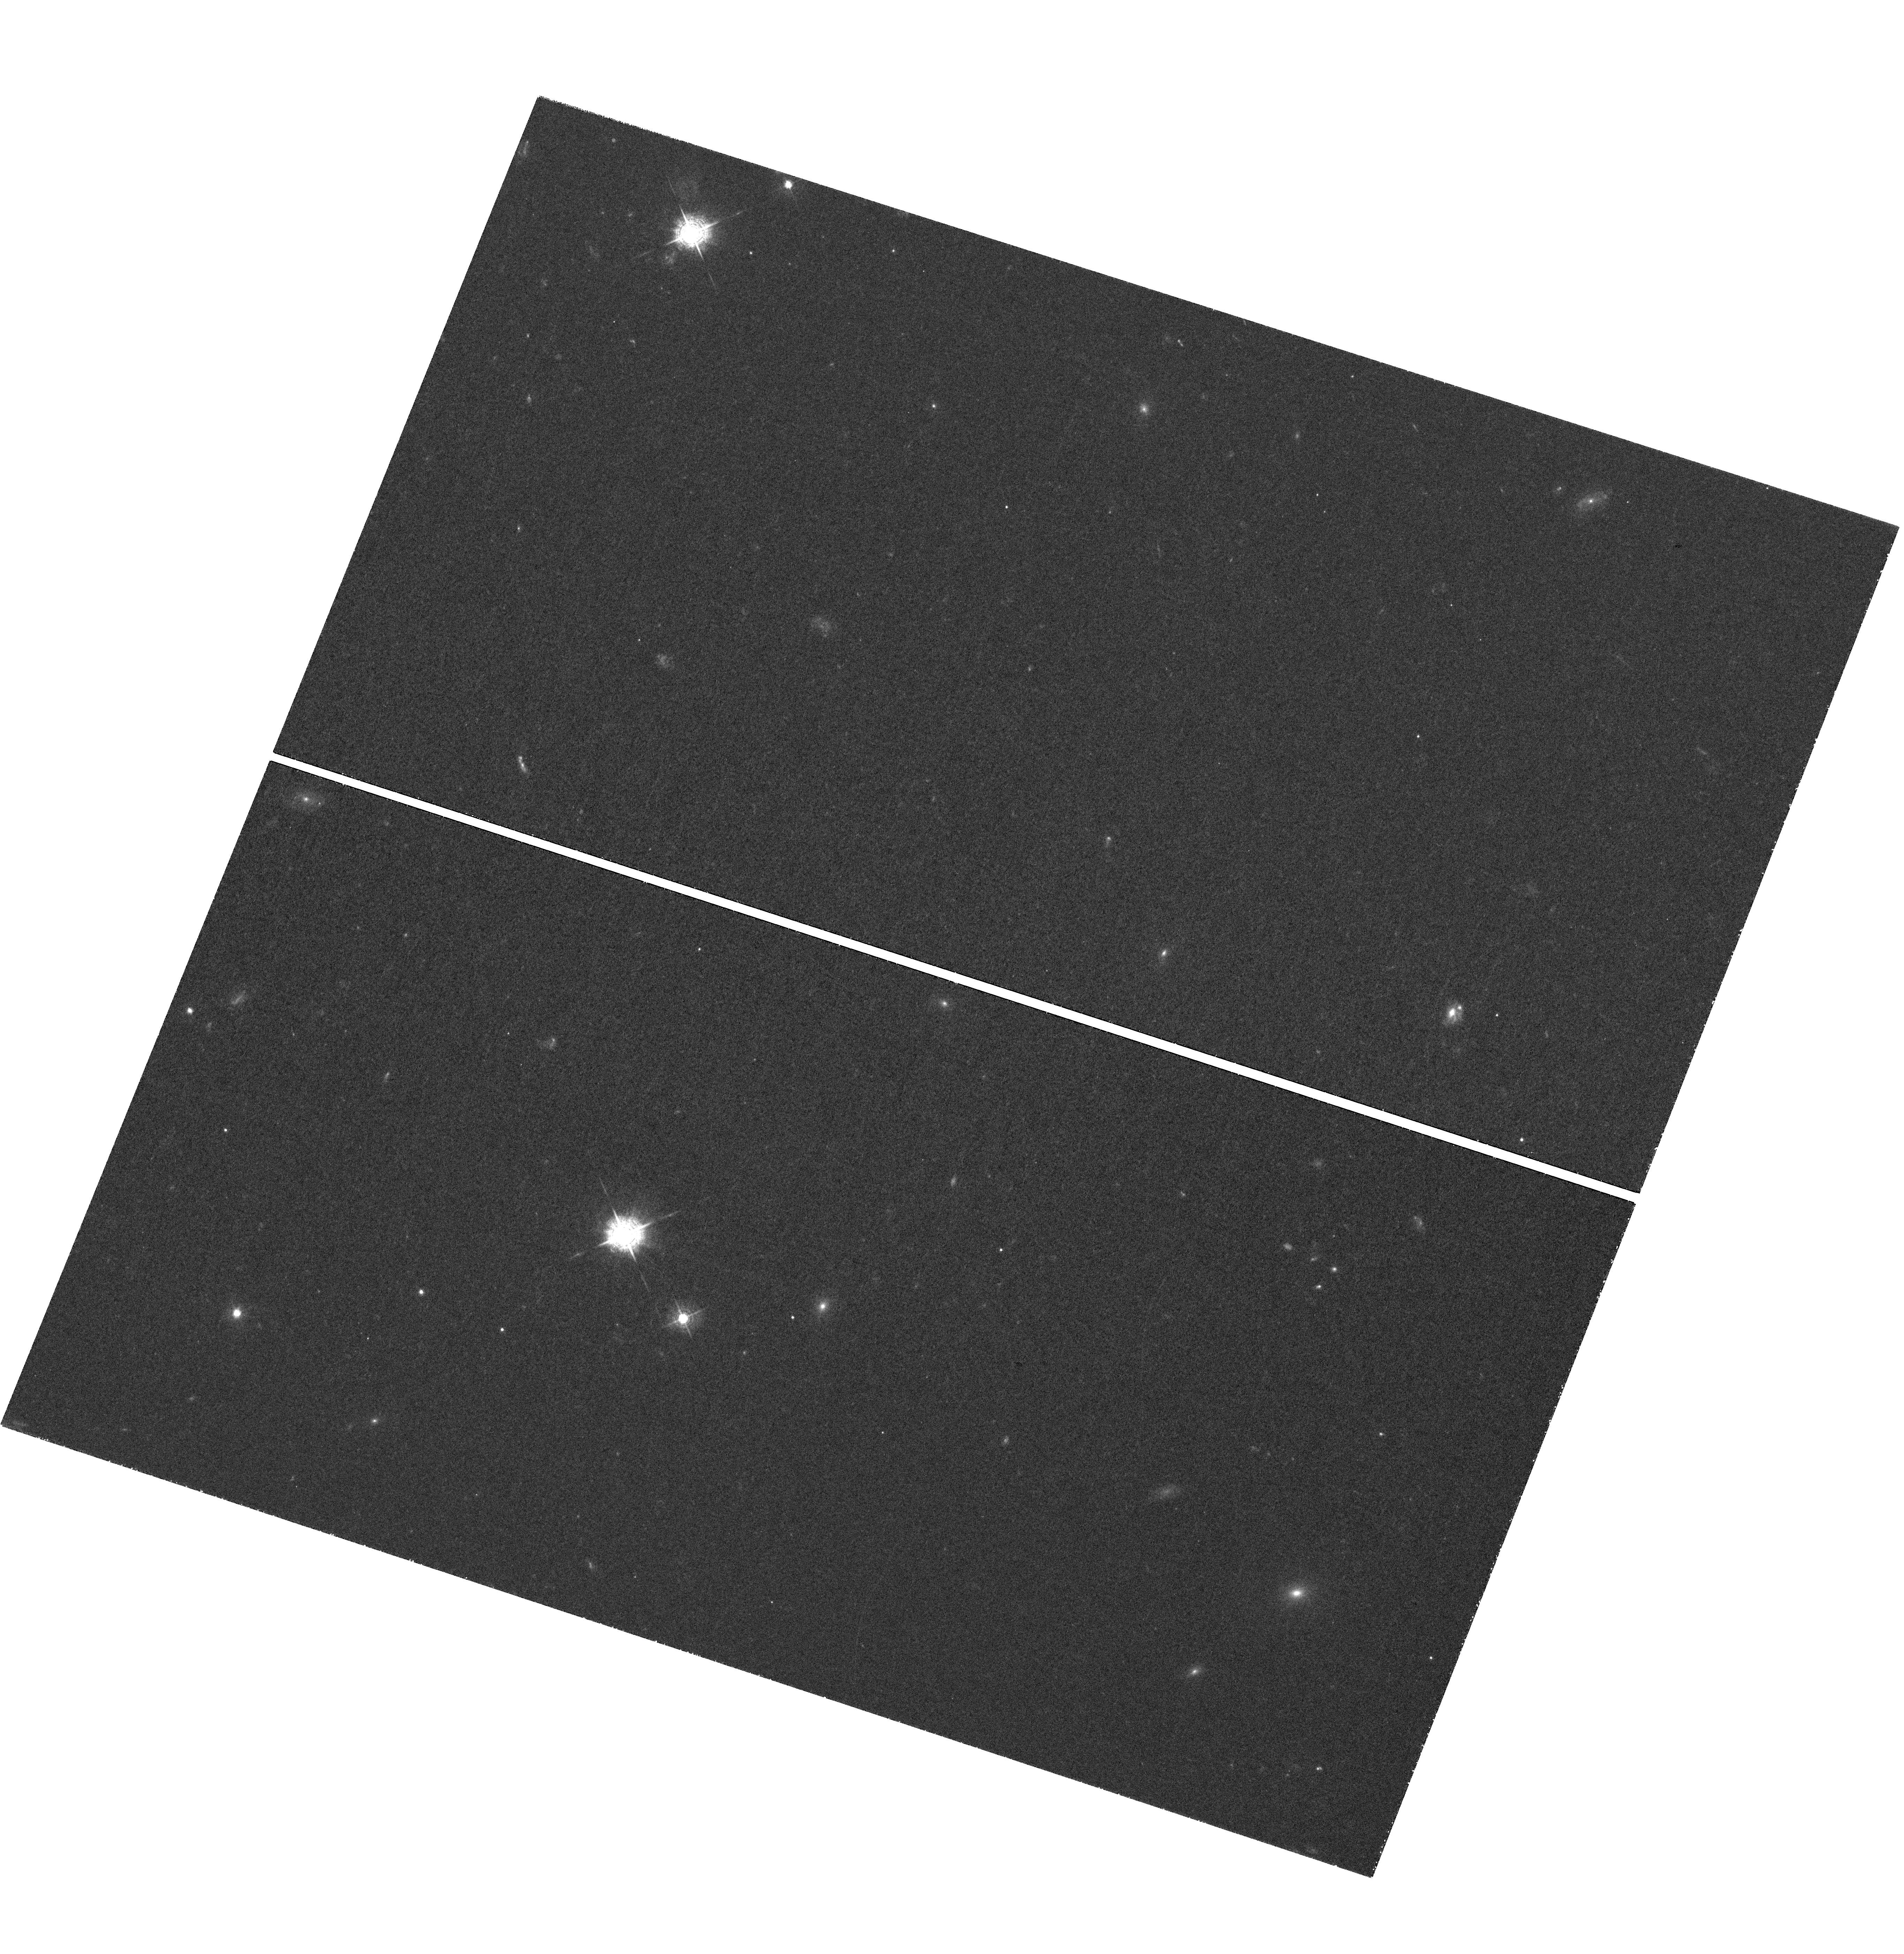
Target: SDSSJ1341-0321
Instrument: WFC3/UVIS
Filter: F467M
Exposure: 3.2 h
Observation ID: hst_14239_02_wfc3_uvis_f467m_icxm02

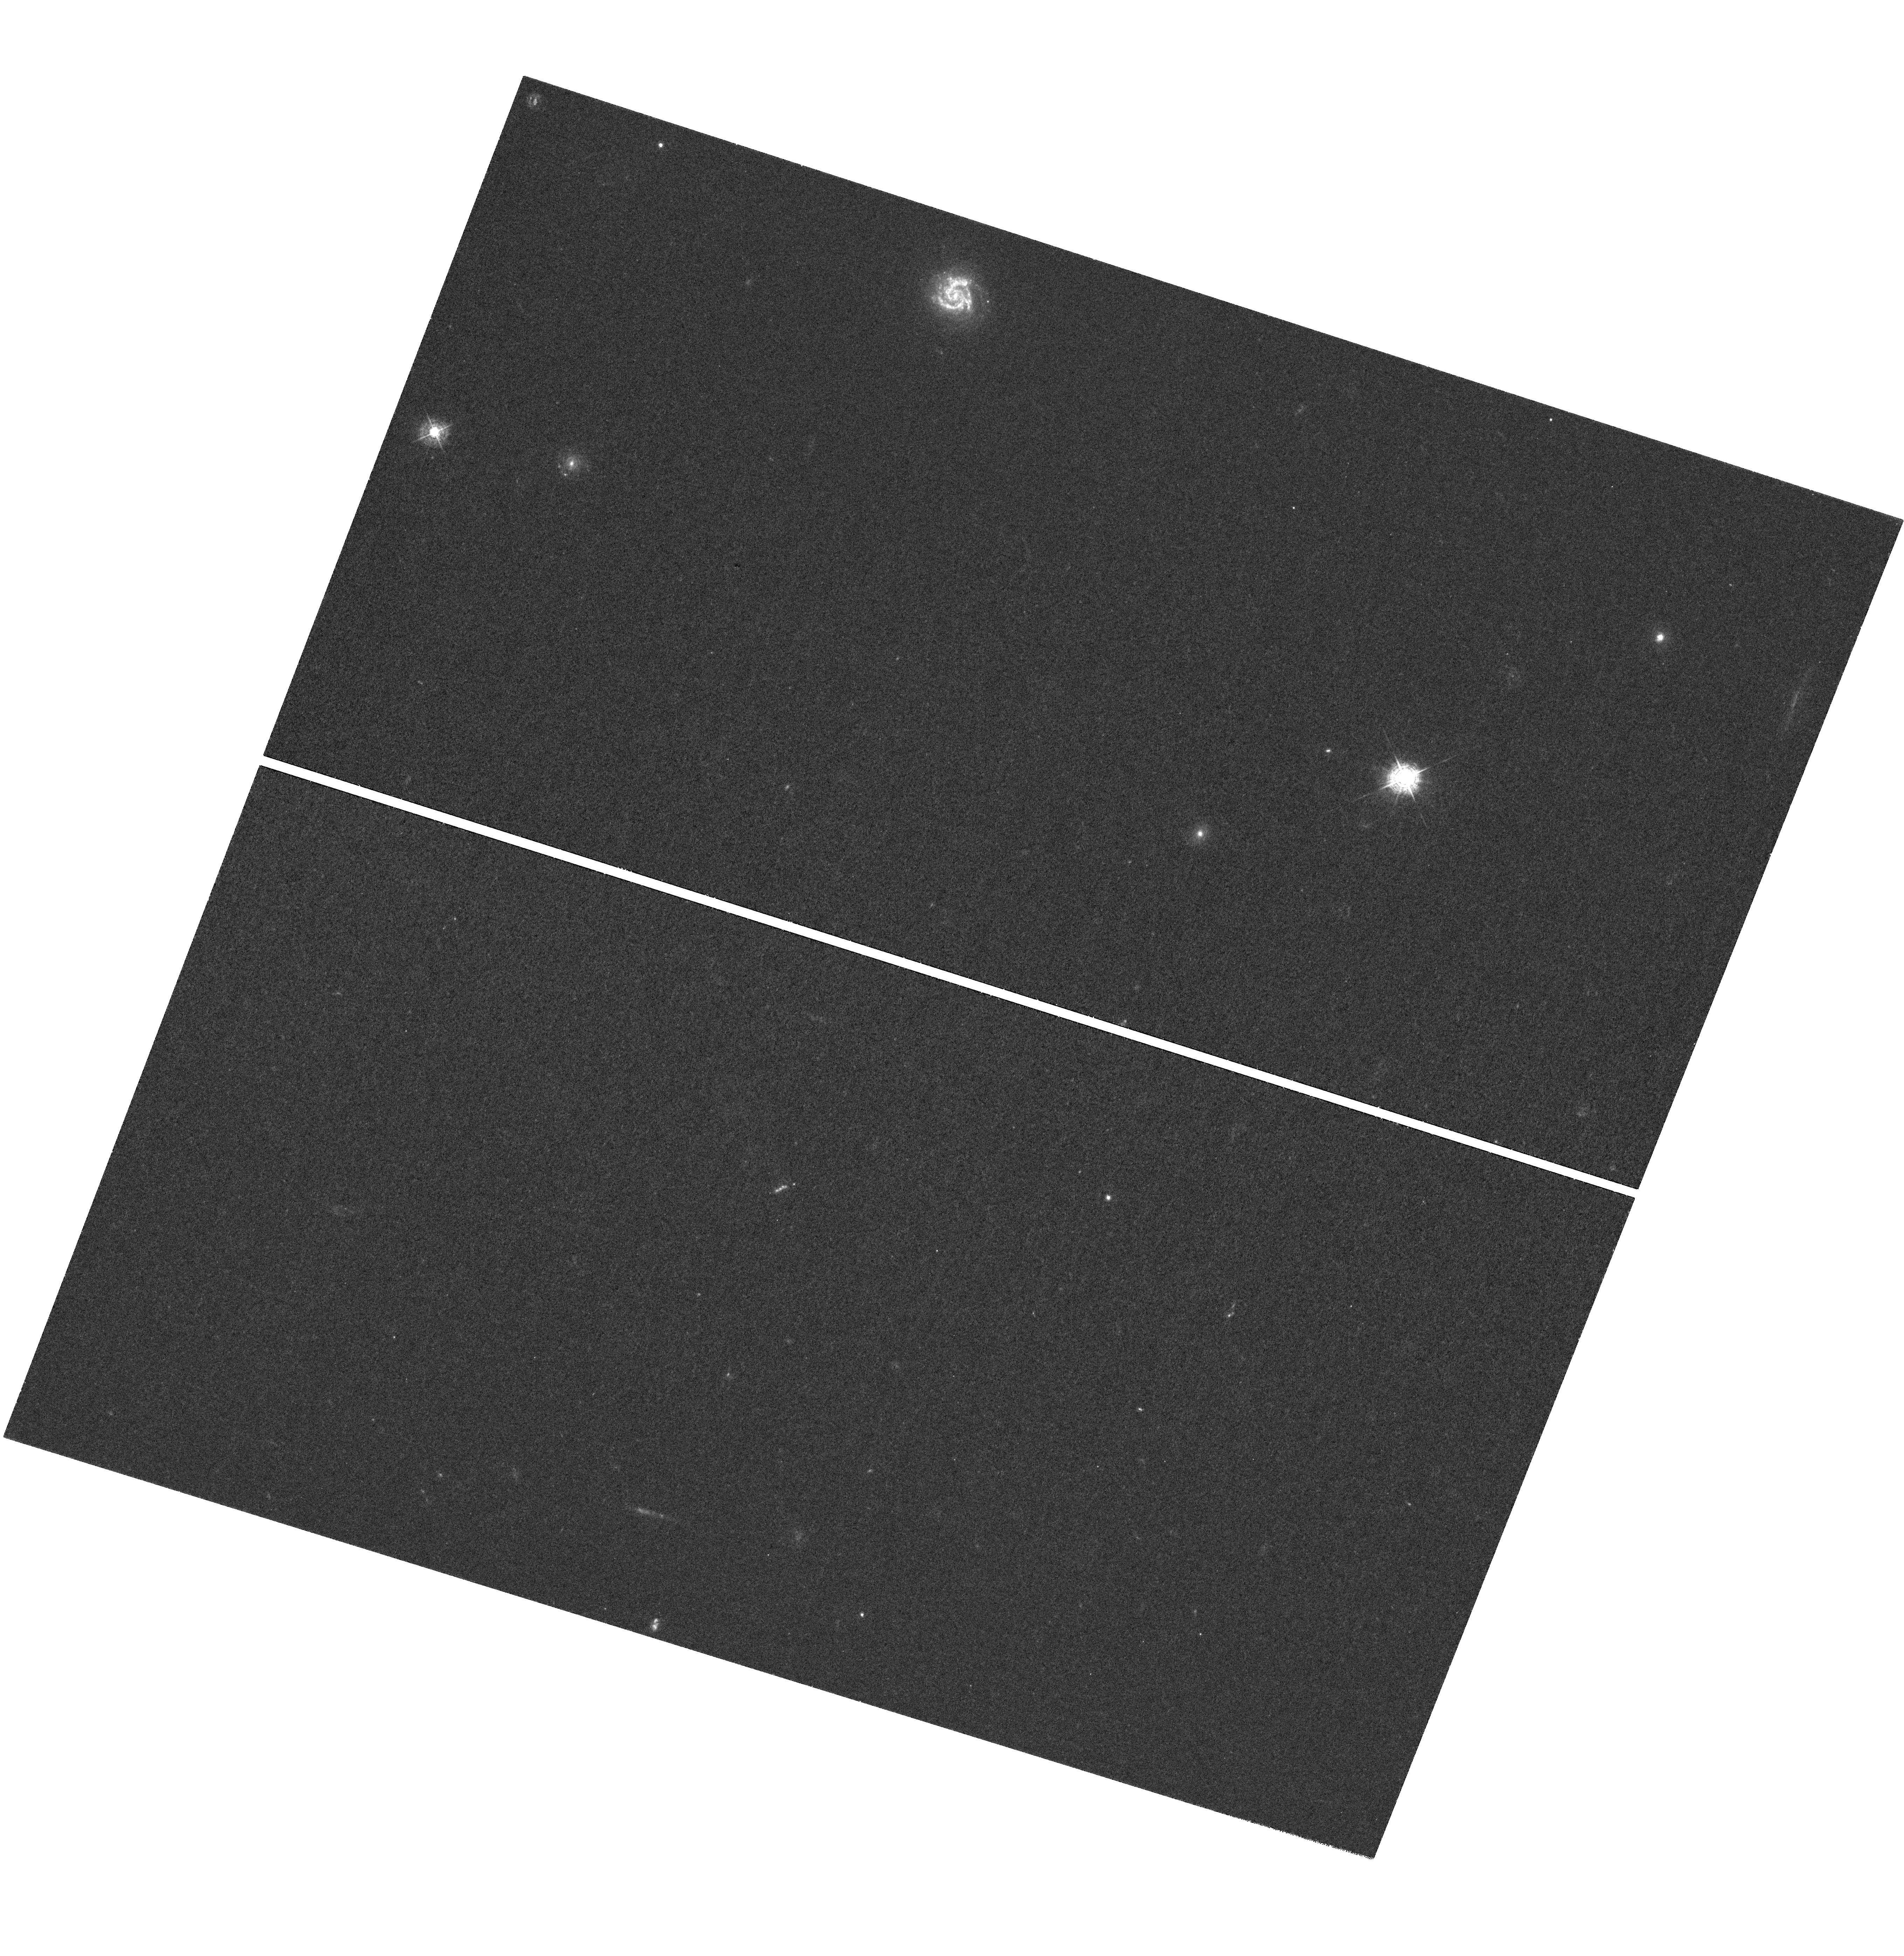
Target: SDSSJ1107+0417
Instrument: WFC3/UVIS
Filter: F410M
Exposure: 3.2 h
Observation ID: hst_14239_01_wfc3_uvis_f410m_icxm01

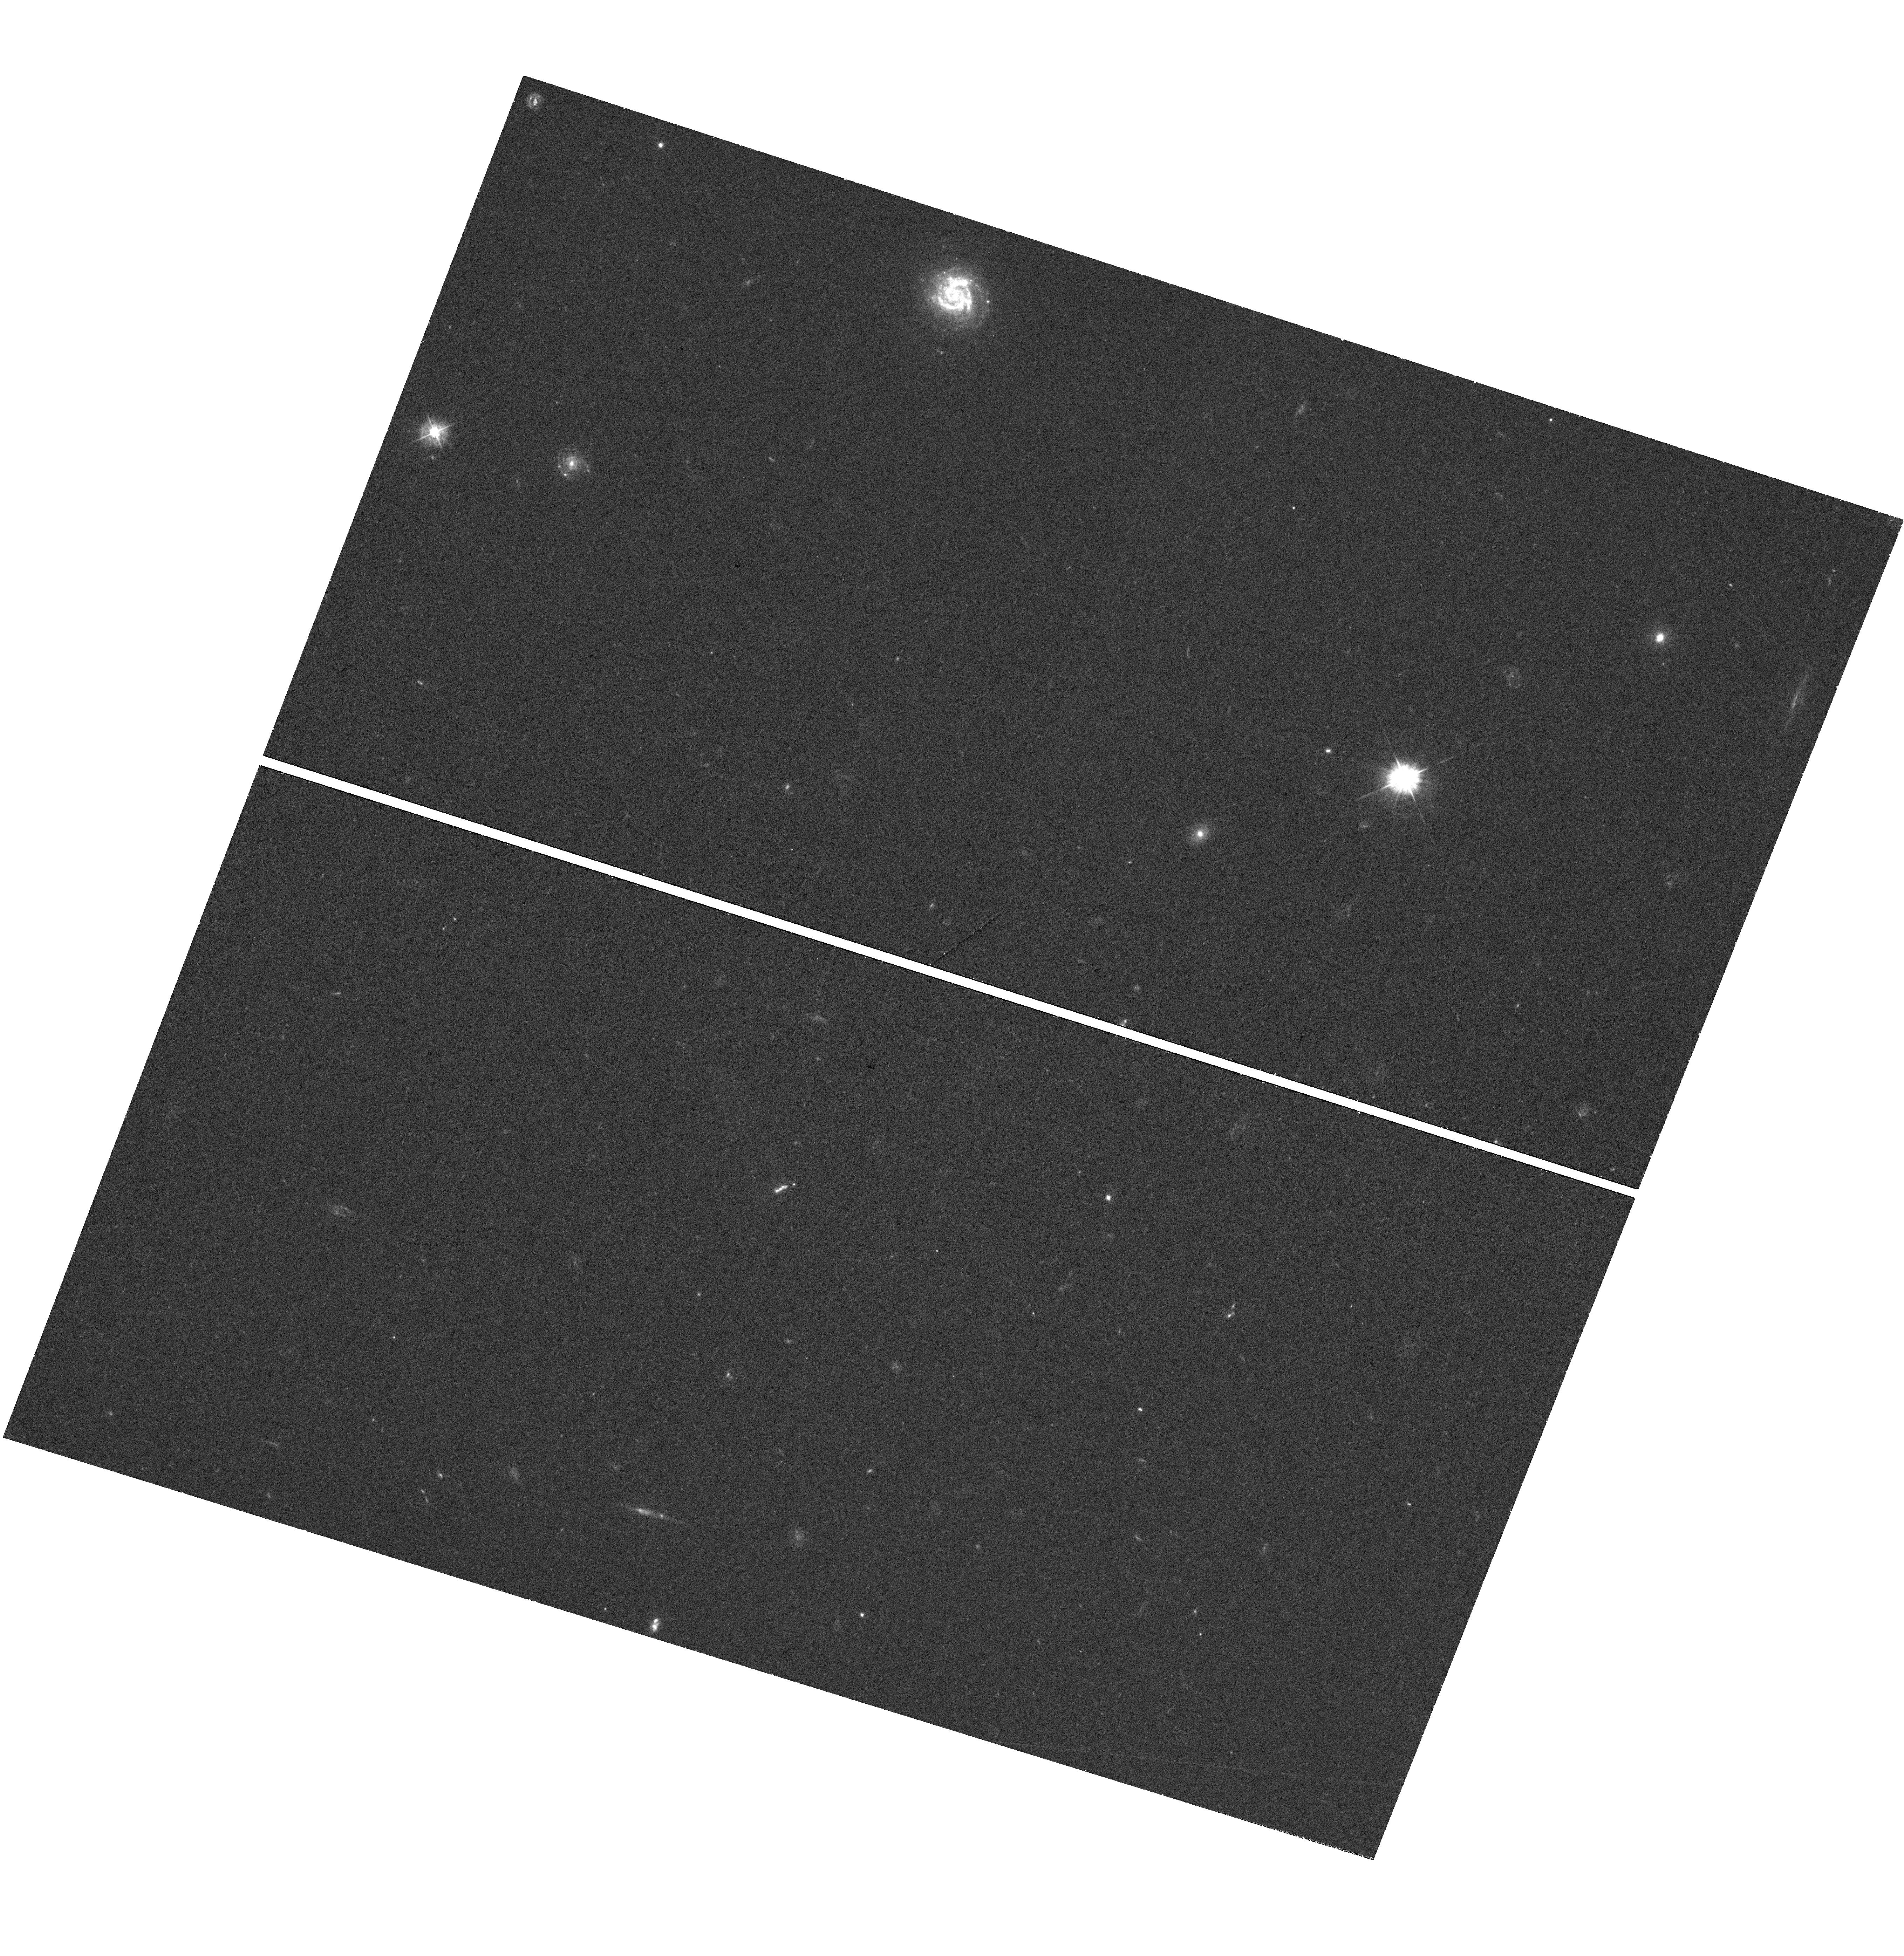
Target: SDSSJ1107+0417
Instrument: WFC3/UVIS
Filter: F390W
Exposure: 41 min
Observation ID: hst_14239_01_wfc3_uvis_f390w_icxm01

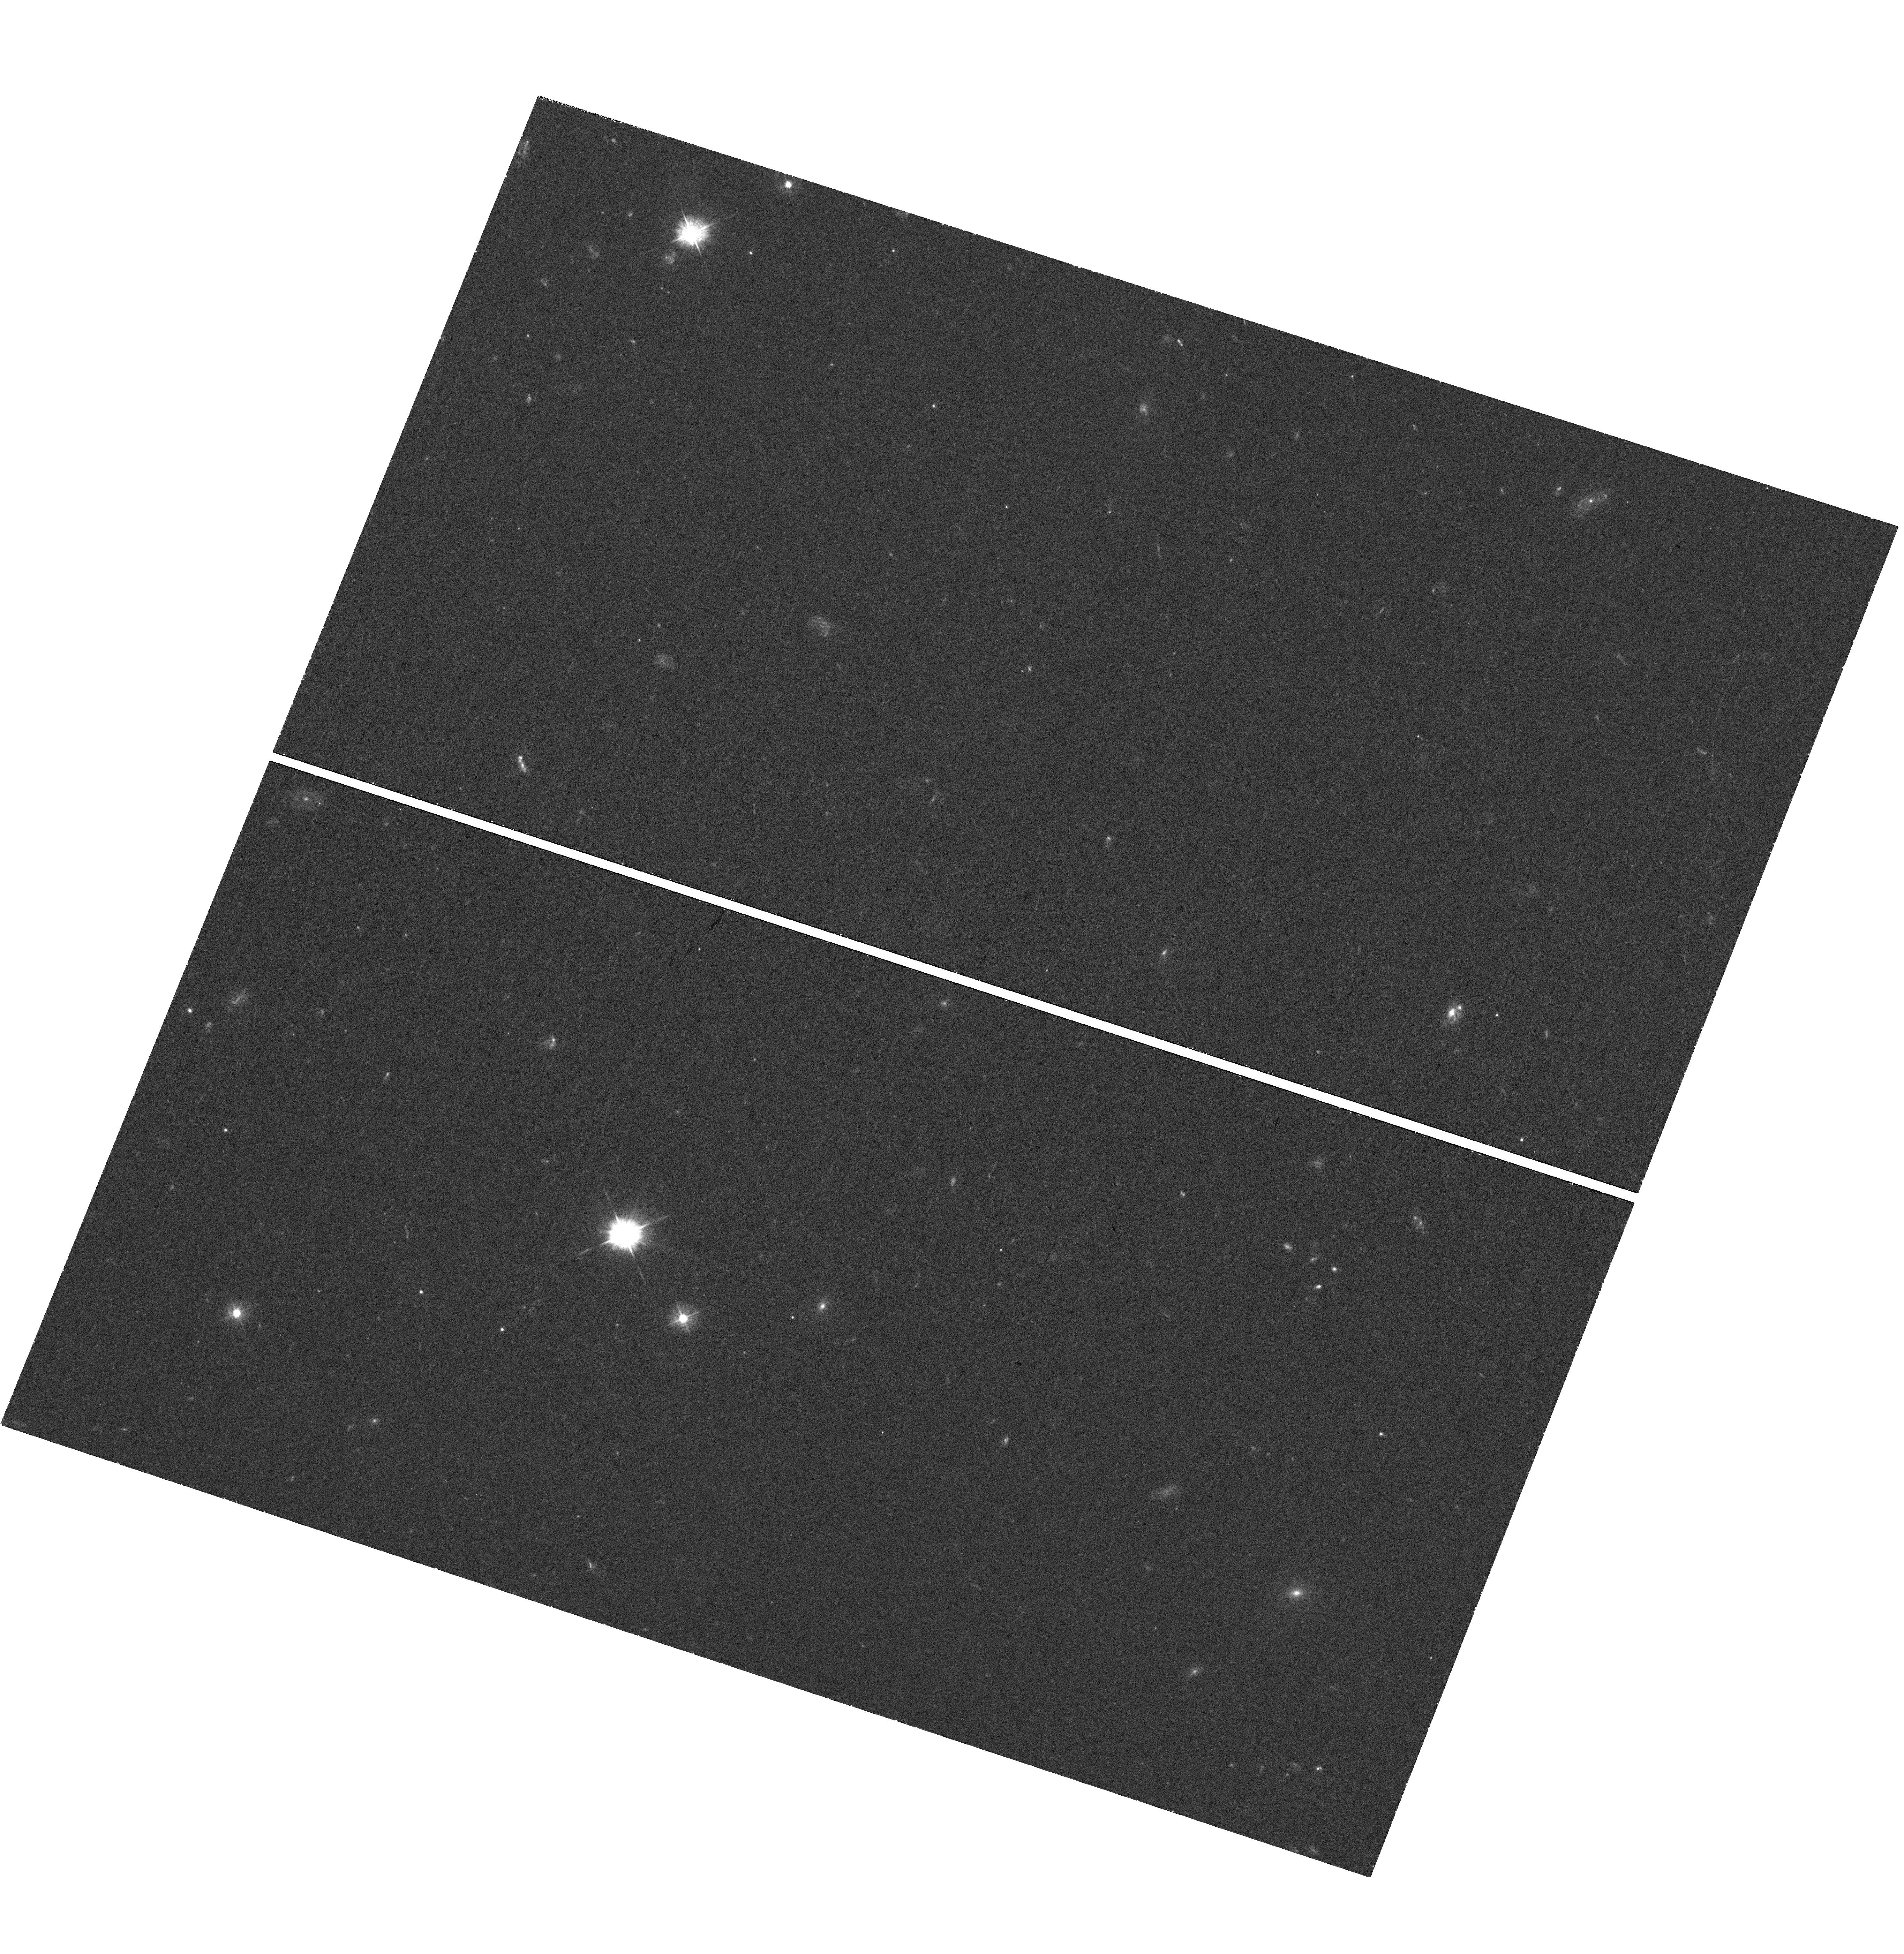
Target: SDSSJ1341-0321
Instrument: WFC3/UVIS
Filter: F390W
Exposure: 41 min
Observation ID: hst_14239_02_wfc3_uvis_f390w_icxm02

Direct Imaging of Galactic Winds in Extreme Starburst Galaxies (PI: Tremonti, Christy A.)

Without strong feedback and efficient quenching of star formation, it is impossible for numerical simulations to reproduce a realistic galaxy population. To understand how this feedback process works, a crucial parameter that observations can constrain is the mass ejected in galactic winds. Unfortunately, there are order-of-magnitude uncertainties associated with estimates of mass outflow rates, particularly for winds that are detected via blueshifted absorption lines towards distant star-forming galaxies. This is primarily because the geometry and spatial extent of the wind cannot be measured directly and the inferred mass outflow rate scales as r_wind^2. One promising technique is to search for extended emission associated with resonantly scattered line photons from the wind. In practice, this is quite difficult to do with ground-based observations, which lack the required sensitivity and spatial resolution. Here we propose to use the unique medium-band imaging capabilities of HST to directly image the winds associated with two massive galaxies at z=0.6 that have recently experienced a feedback-limited starburst and are known to exhibit high-velocity, galactic scale outflows. We will measure (or place robust limits on) the geometry and spatial extent of these galactic winds as traced by resonantly scattered Mg II photons. This provides a unique opportunity to measure the mass outflow rate and energetics of these powerful winds and to quantify their role in the quenching of star formation.